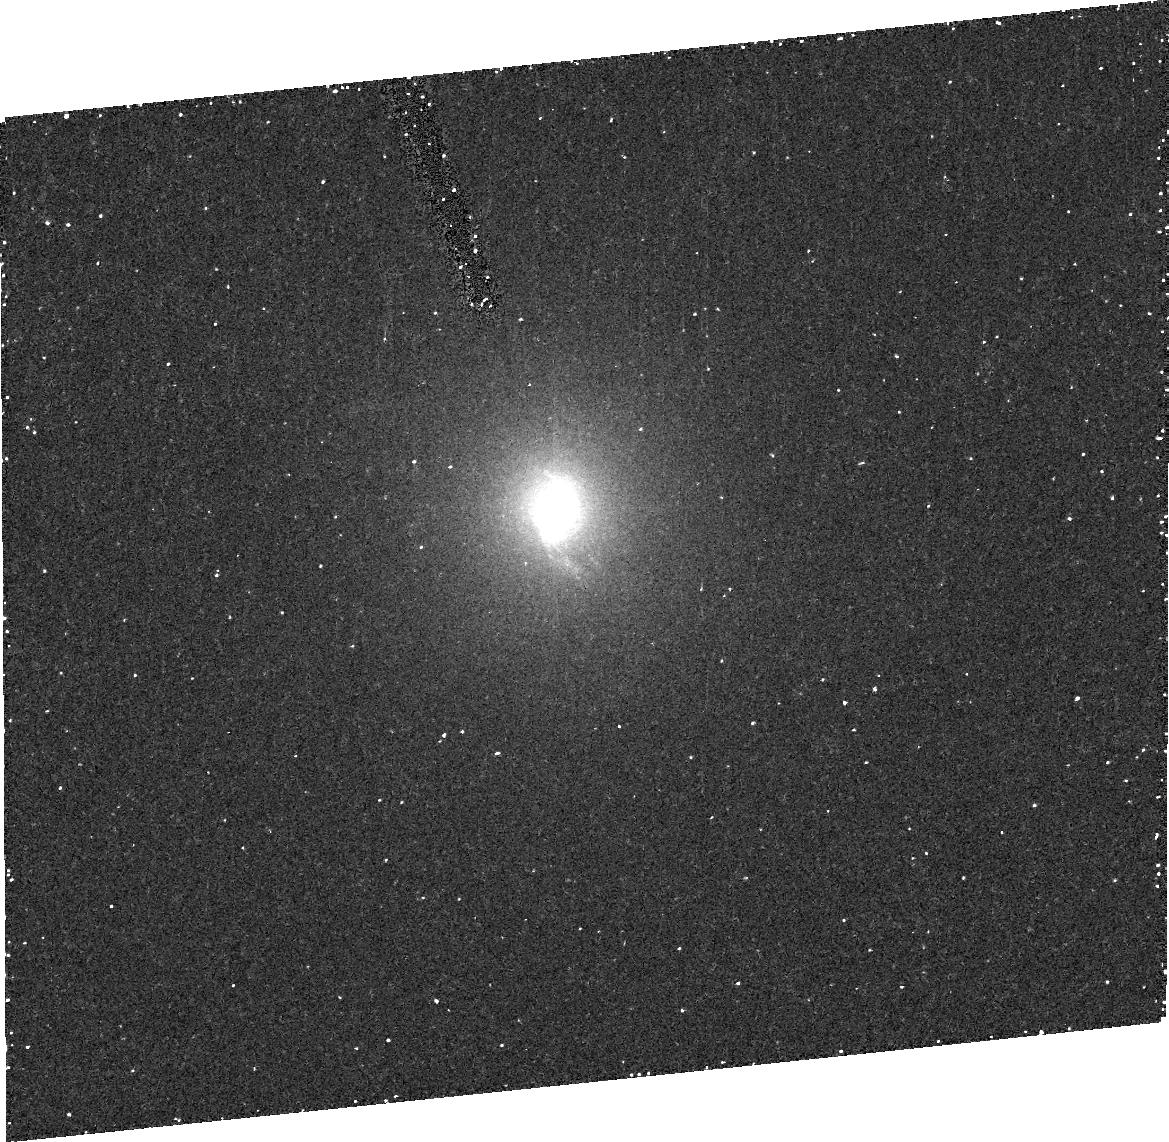
Target: ARP102B
Instrument: ACS/HRC
Filter: FR656N
Exposure: 22 min
Observation ID: j8sv02010

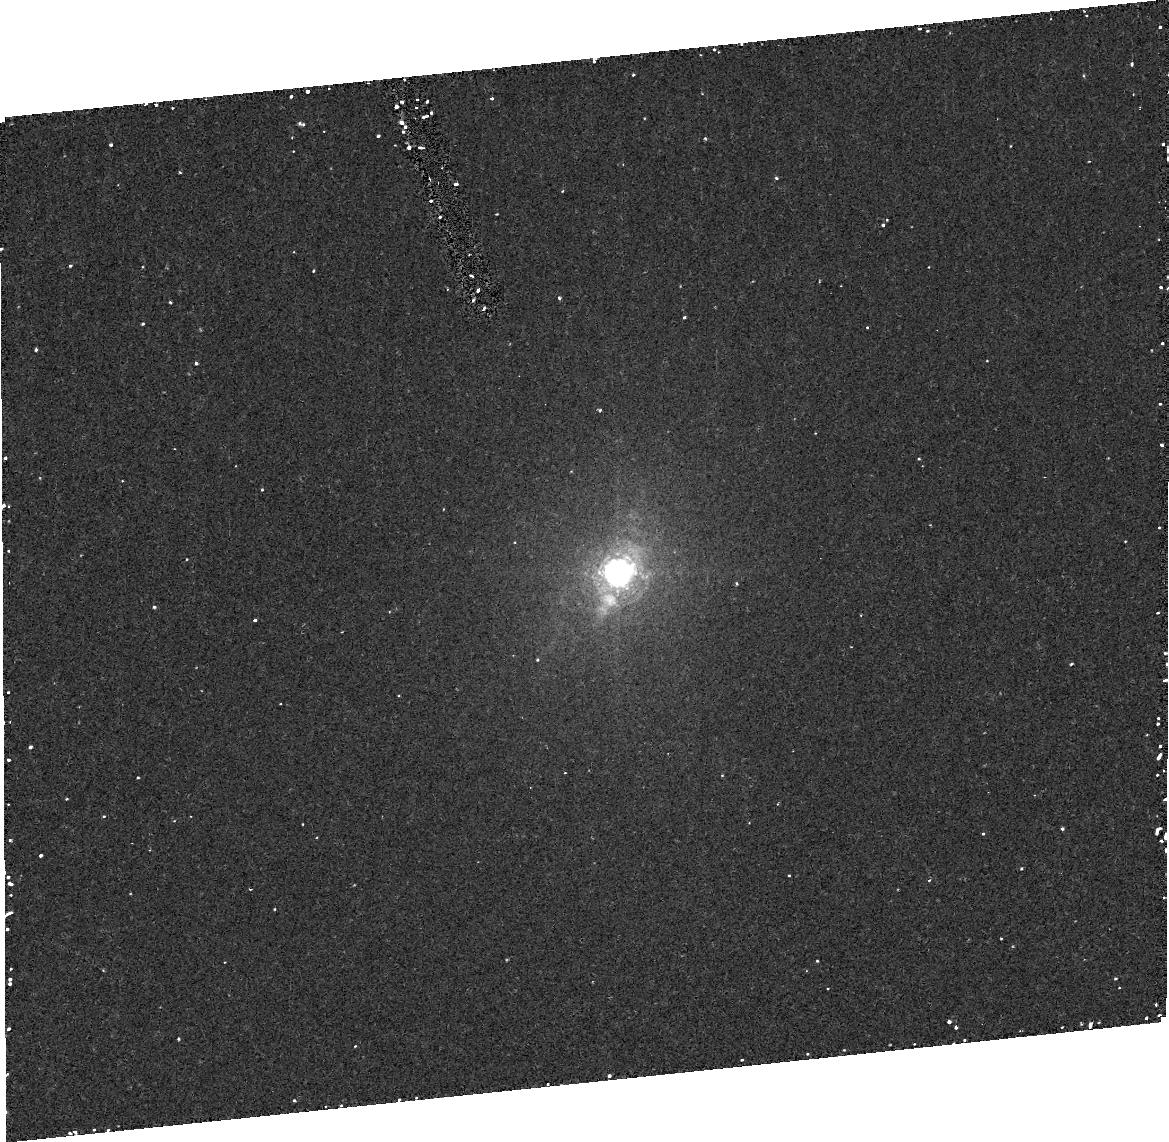
Target: PKS0518-458
Instrument: ACS/HRC
Filter: FR656N
Exposure: 22 min
Observation ID: j8sv03010

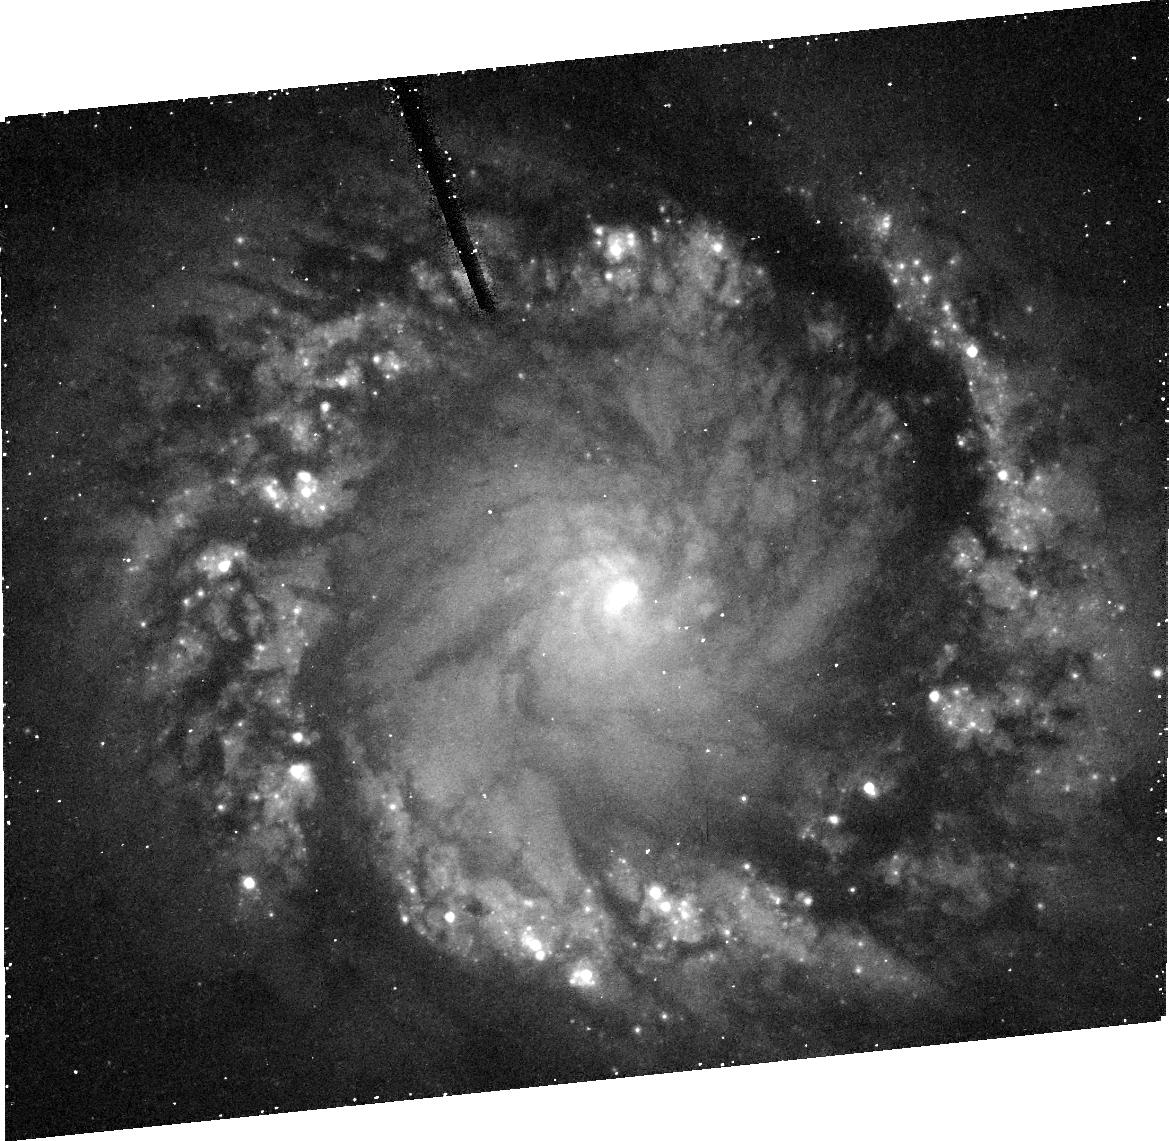
Target: NGC1097
Instrument: ACS/HRC
Filter: FR656N
Exposure: 21 min
Observation ID: j8sv01020

Measuring Black Hole Masses in Double Peaked Broad Lined AGNs (PI: Axon, David J.)

To date there have been few black hole (BH) mass estimates for luminous broad line AGN, including those derived from reverberation mapping. In this context, objects with "double-peaked" broad lines are particularly important because the line emission is believed to arise in a relativistically rotating accretion disk. If this model is correct, then the BH mass can be determined directly from periodic variations in the line-profile shape. In two cases (Arp 102B and NGC 1097) such variations have been claimed. The goal of this proposal is to confront the relativistic disk model for the double-peaked Balmer lines with independent limits on the central masses for 5 of the nearest and brightest "double-peaked emitters" (NGC 1097, Arp 102B, Pictor A, 3C390.3, 3C332), determined by using STIS long-slit spectroscopy to map the velocity field of circum-nuclear ionized gas. These observations will critically test the idea that the line emission in these objects comes from an accretion disk and thus provide unique insights into the physical processes operating in both the BLR and the "central engine".